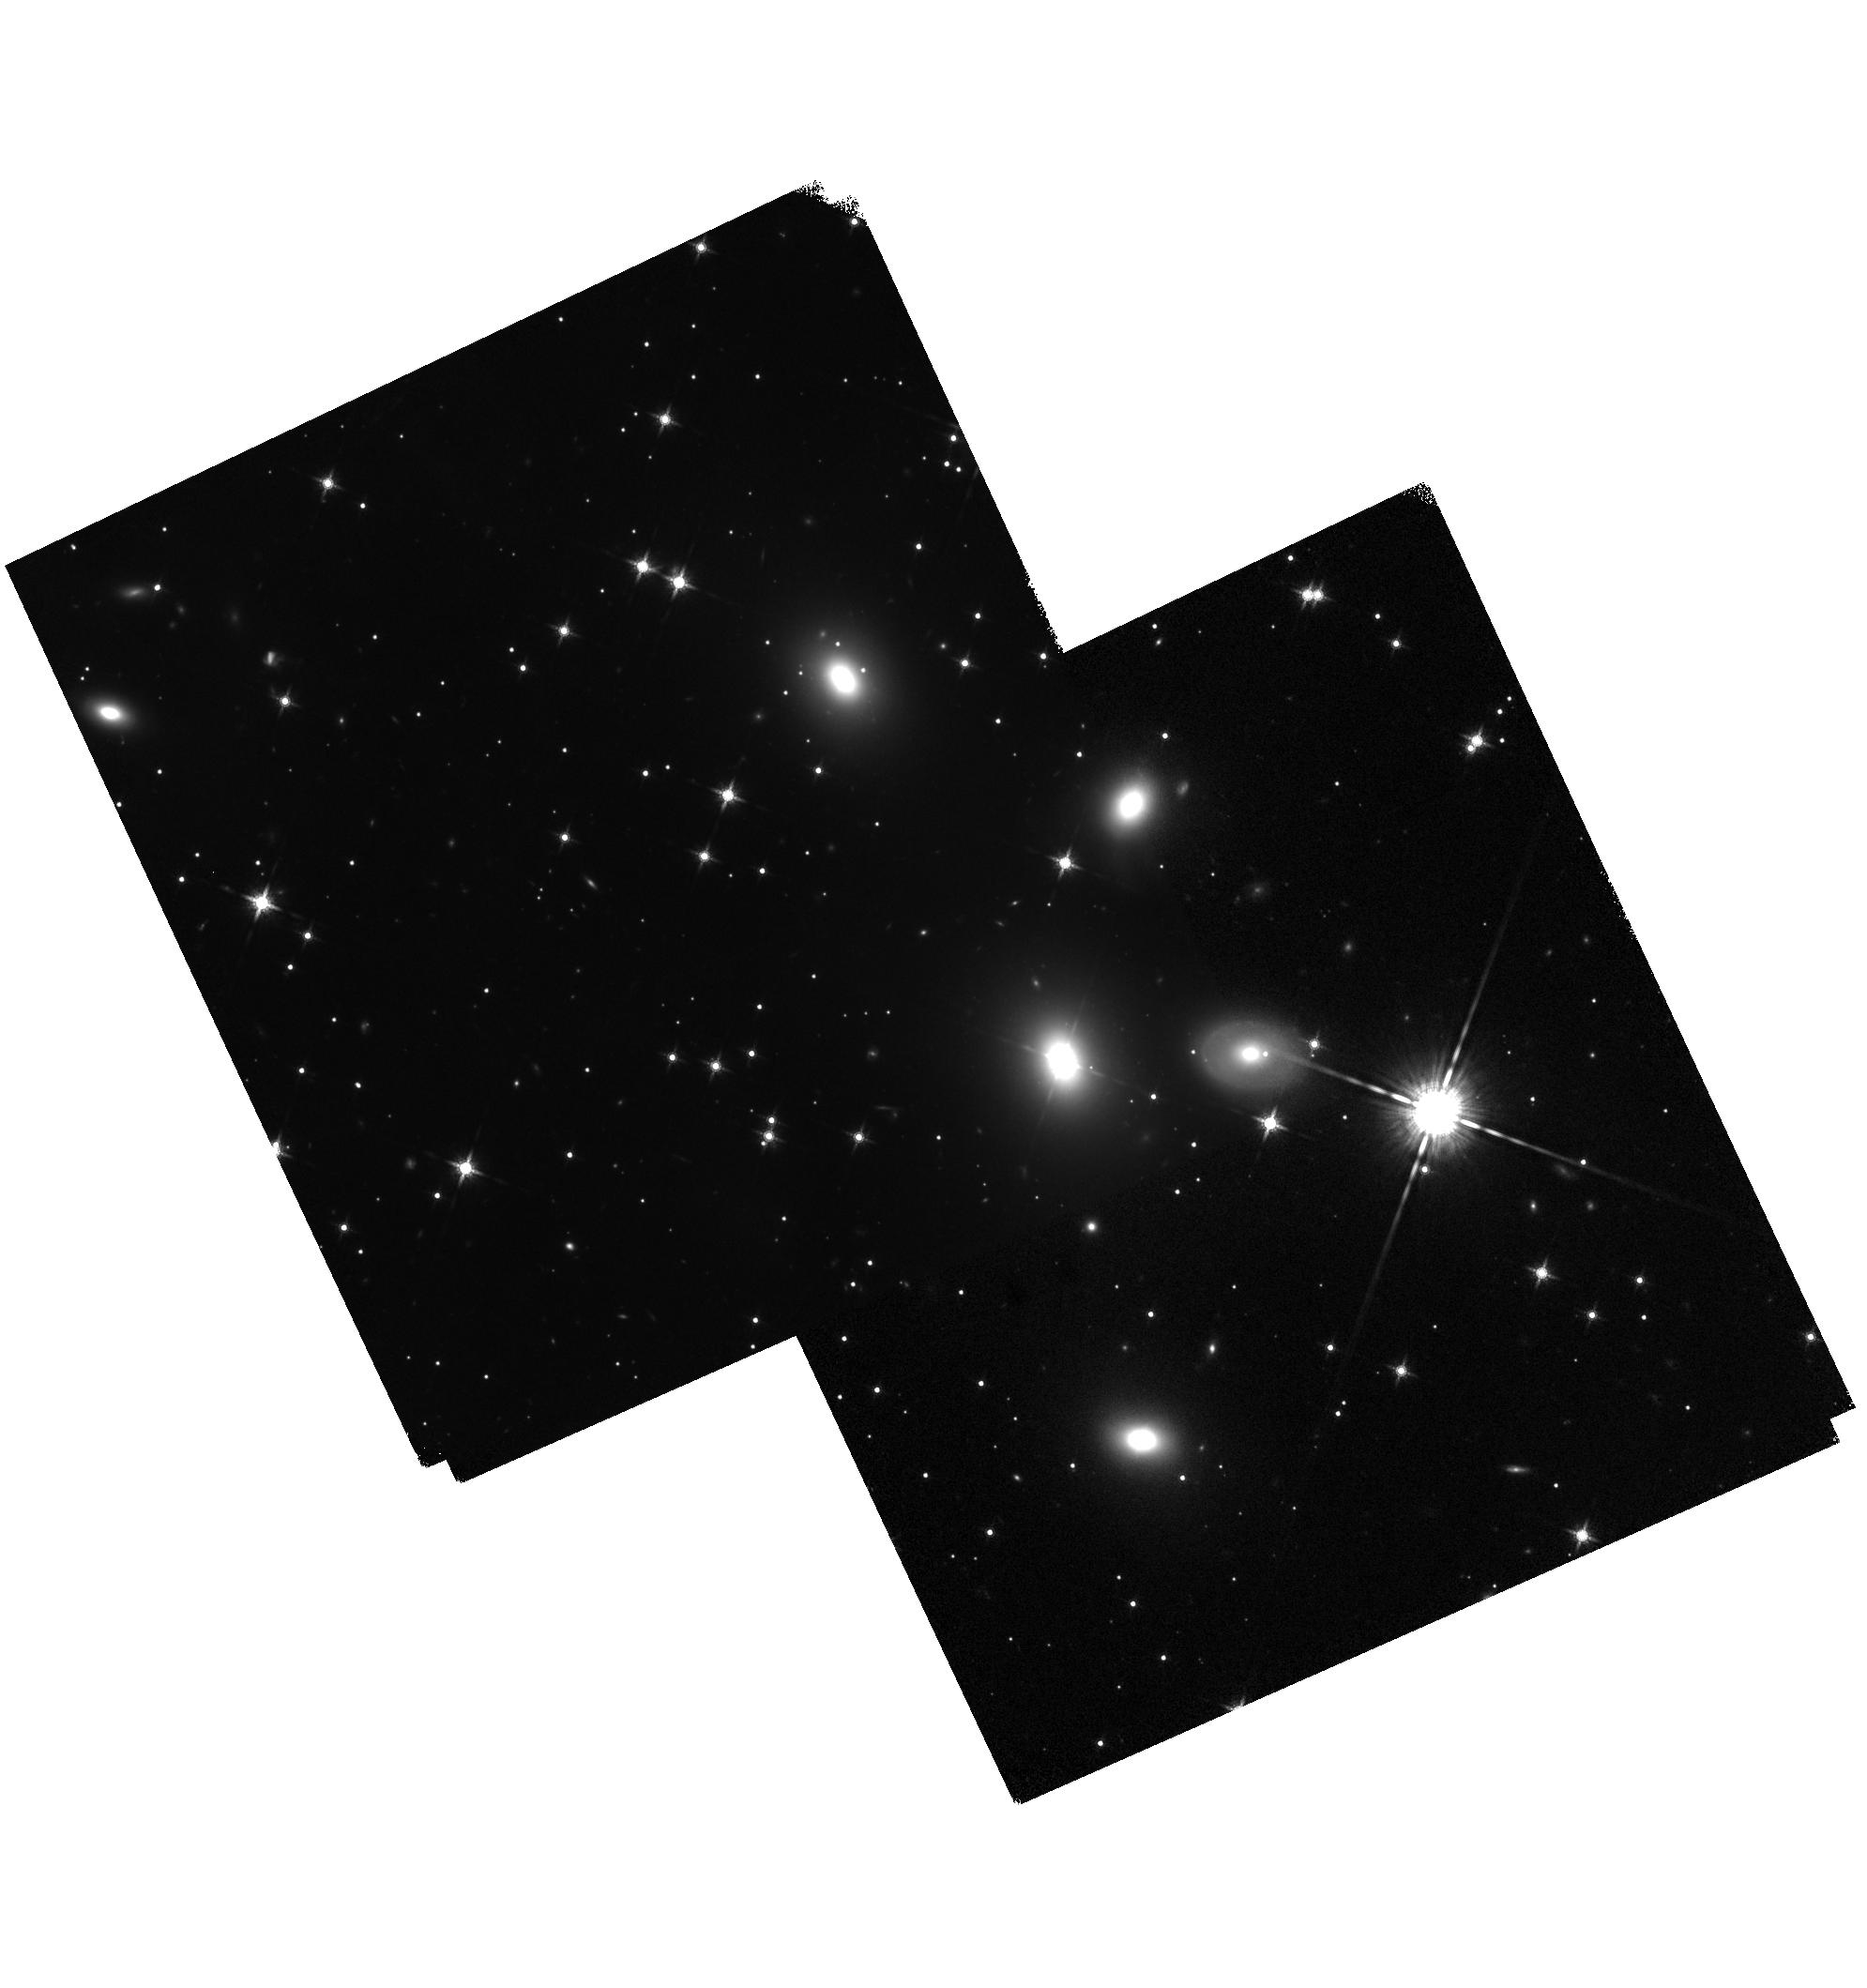
Target: 3C-111-POS3. Instrument: WFC3/IR. Filter: F160W. Exposure: 48 min. Observation ID: hst_14849_01_wfc3_ir_f160w_idcr01

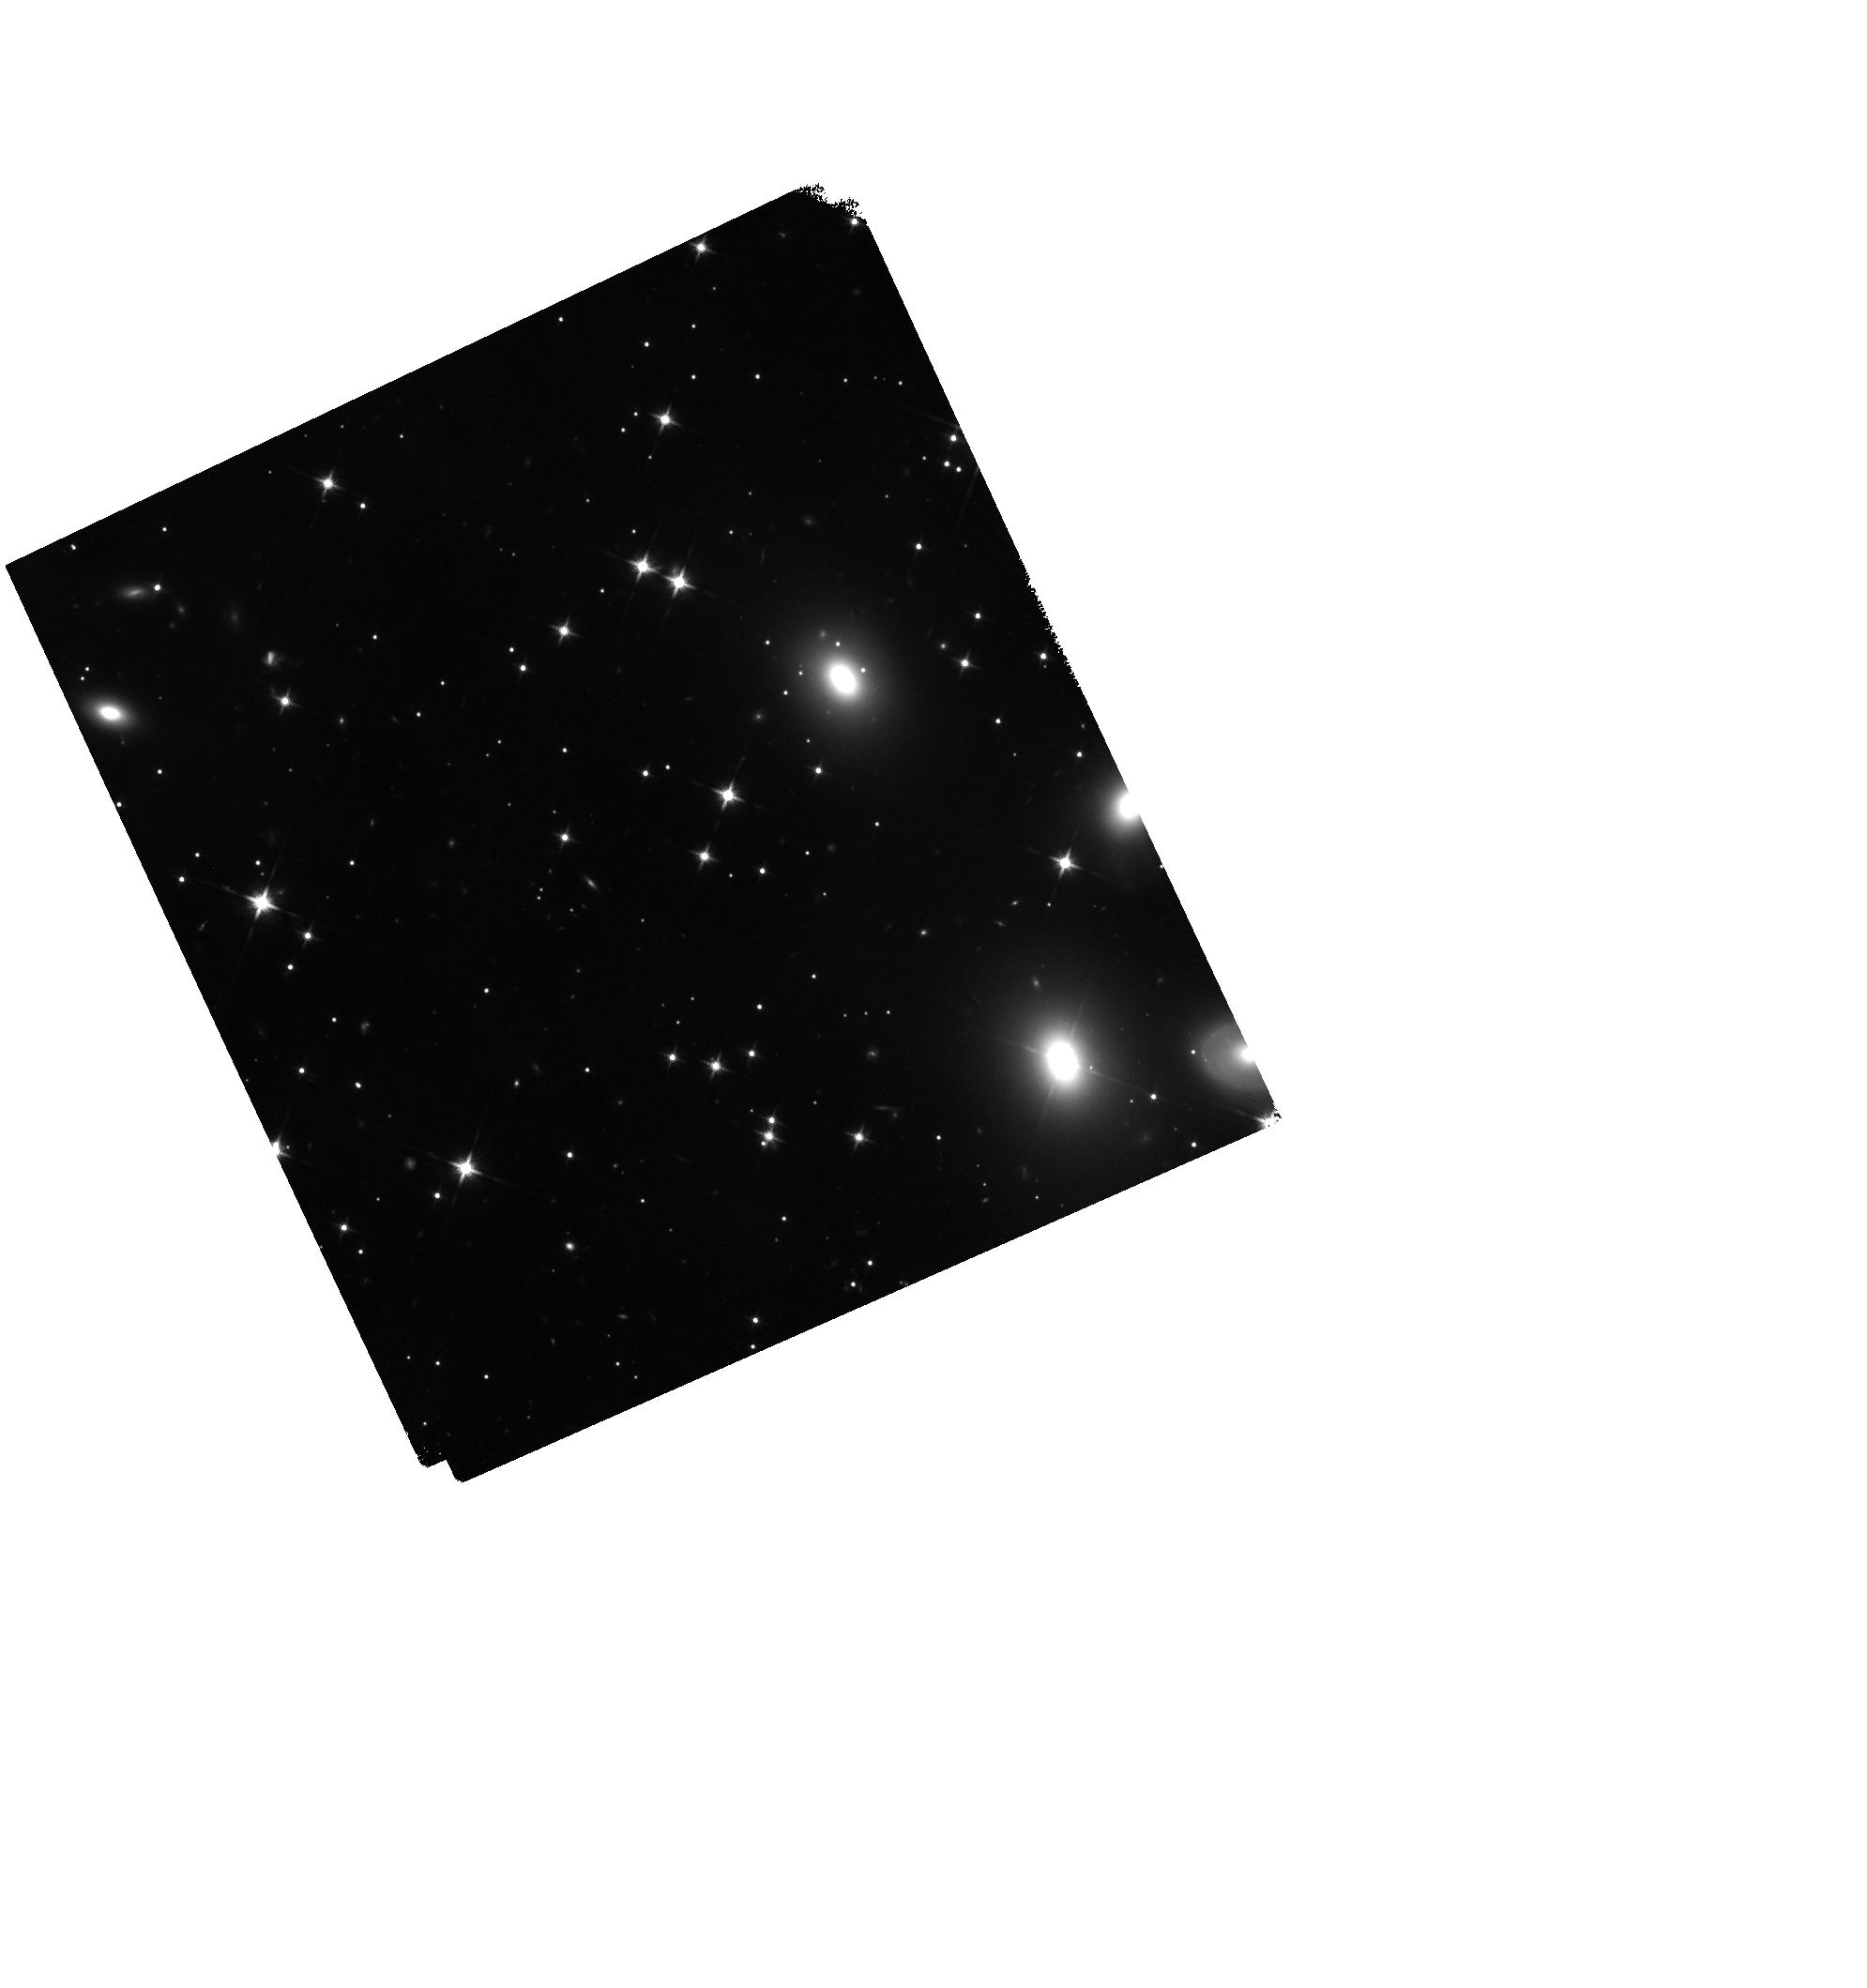
Target: 3C-111-NORTH. Instrument: WFC3/IR. Filter: F140W. Exposure: 40 min. Observation ID: hst_14849_01_wfc3_ir_f140w_idcr01

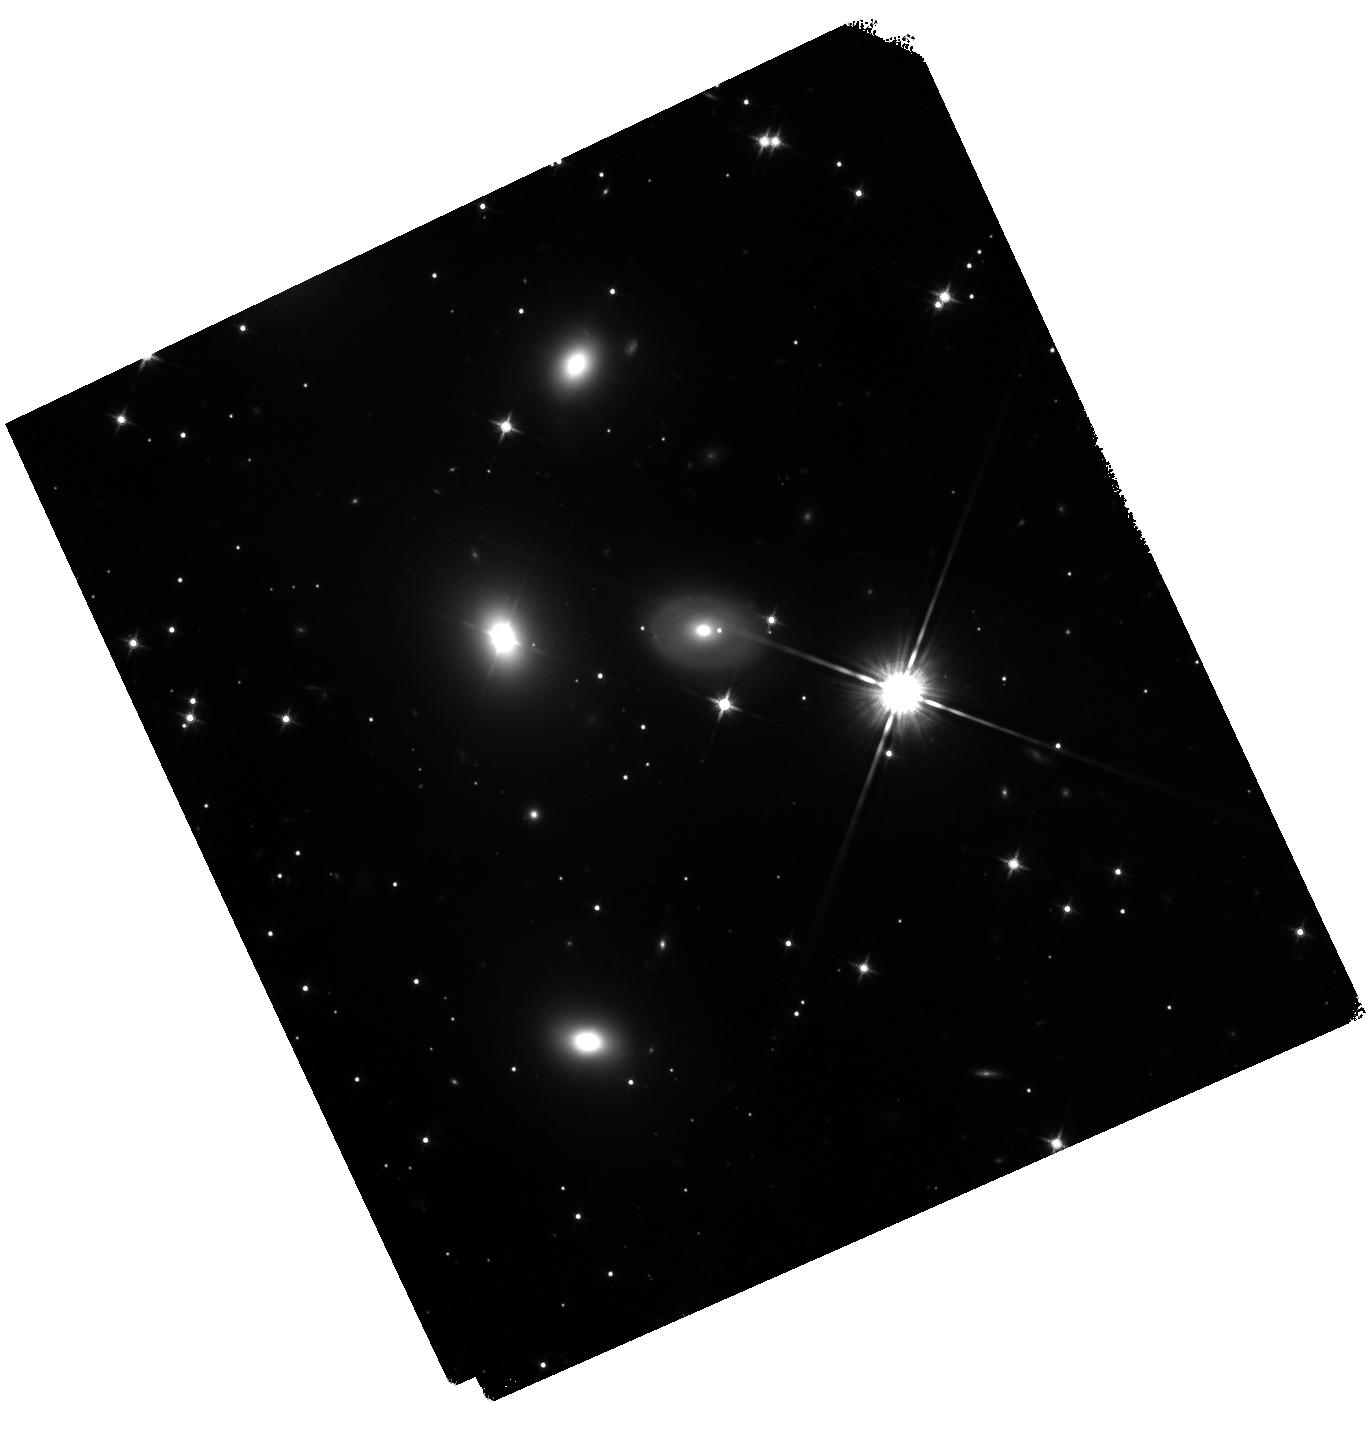
Target: 3C-111-SOUTH. Instrument: WFC3/IR. Filter: F140W. Exposure: 44 min. Observation ID: hst_14849_02_wfc3_ir_f140w_idcr02

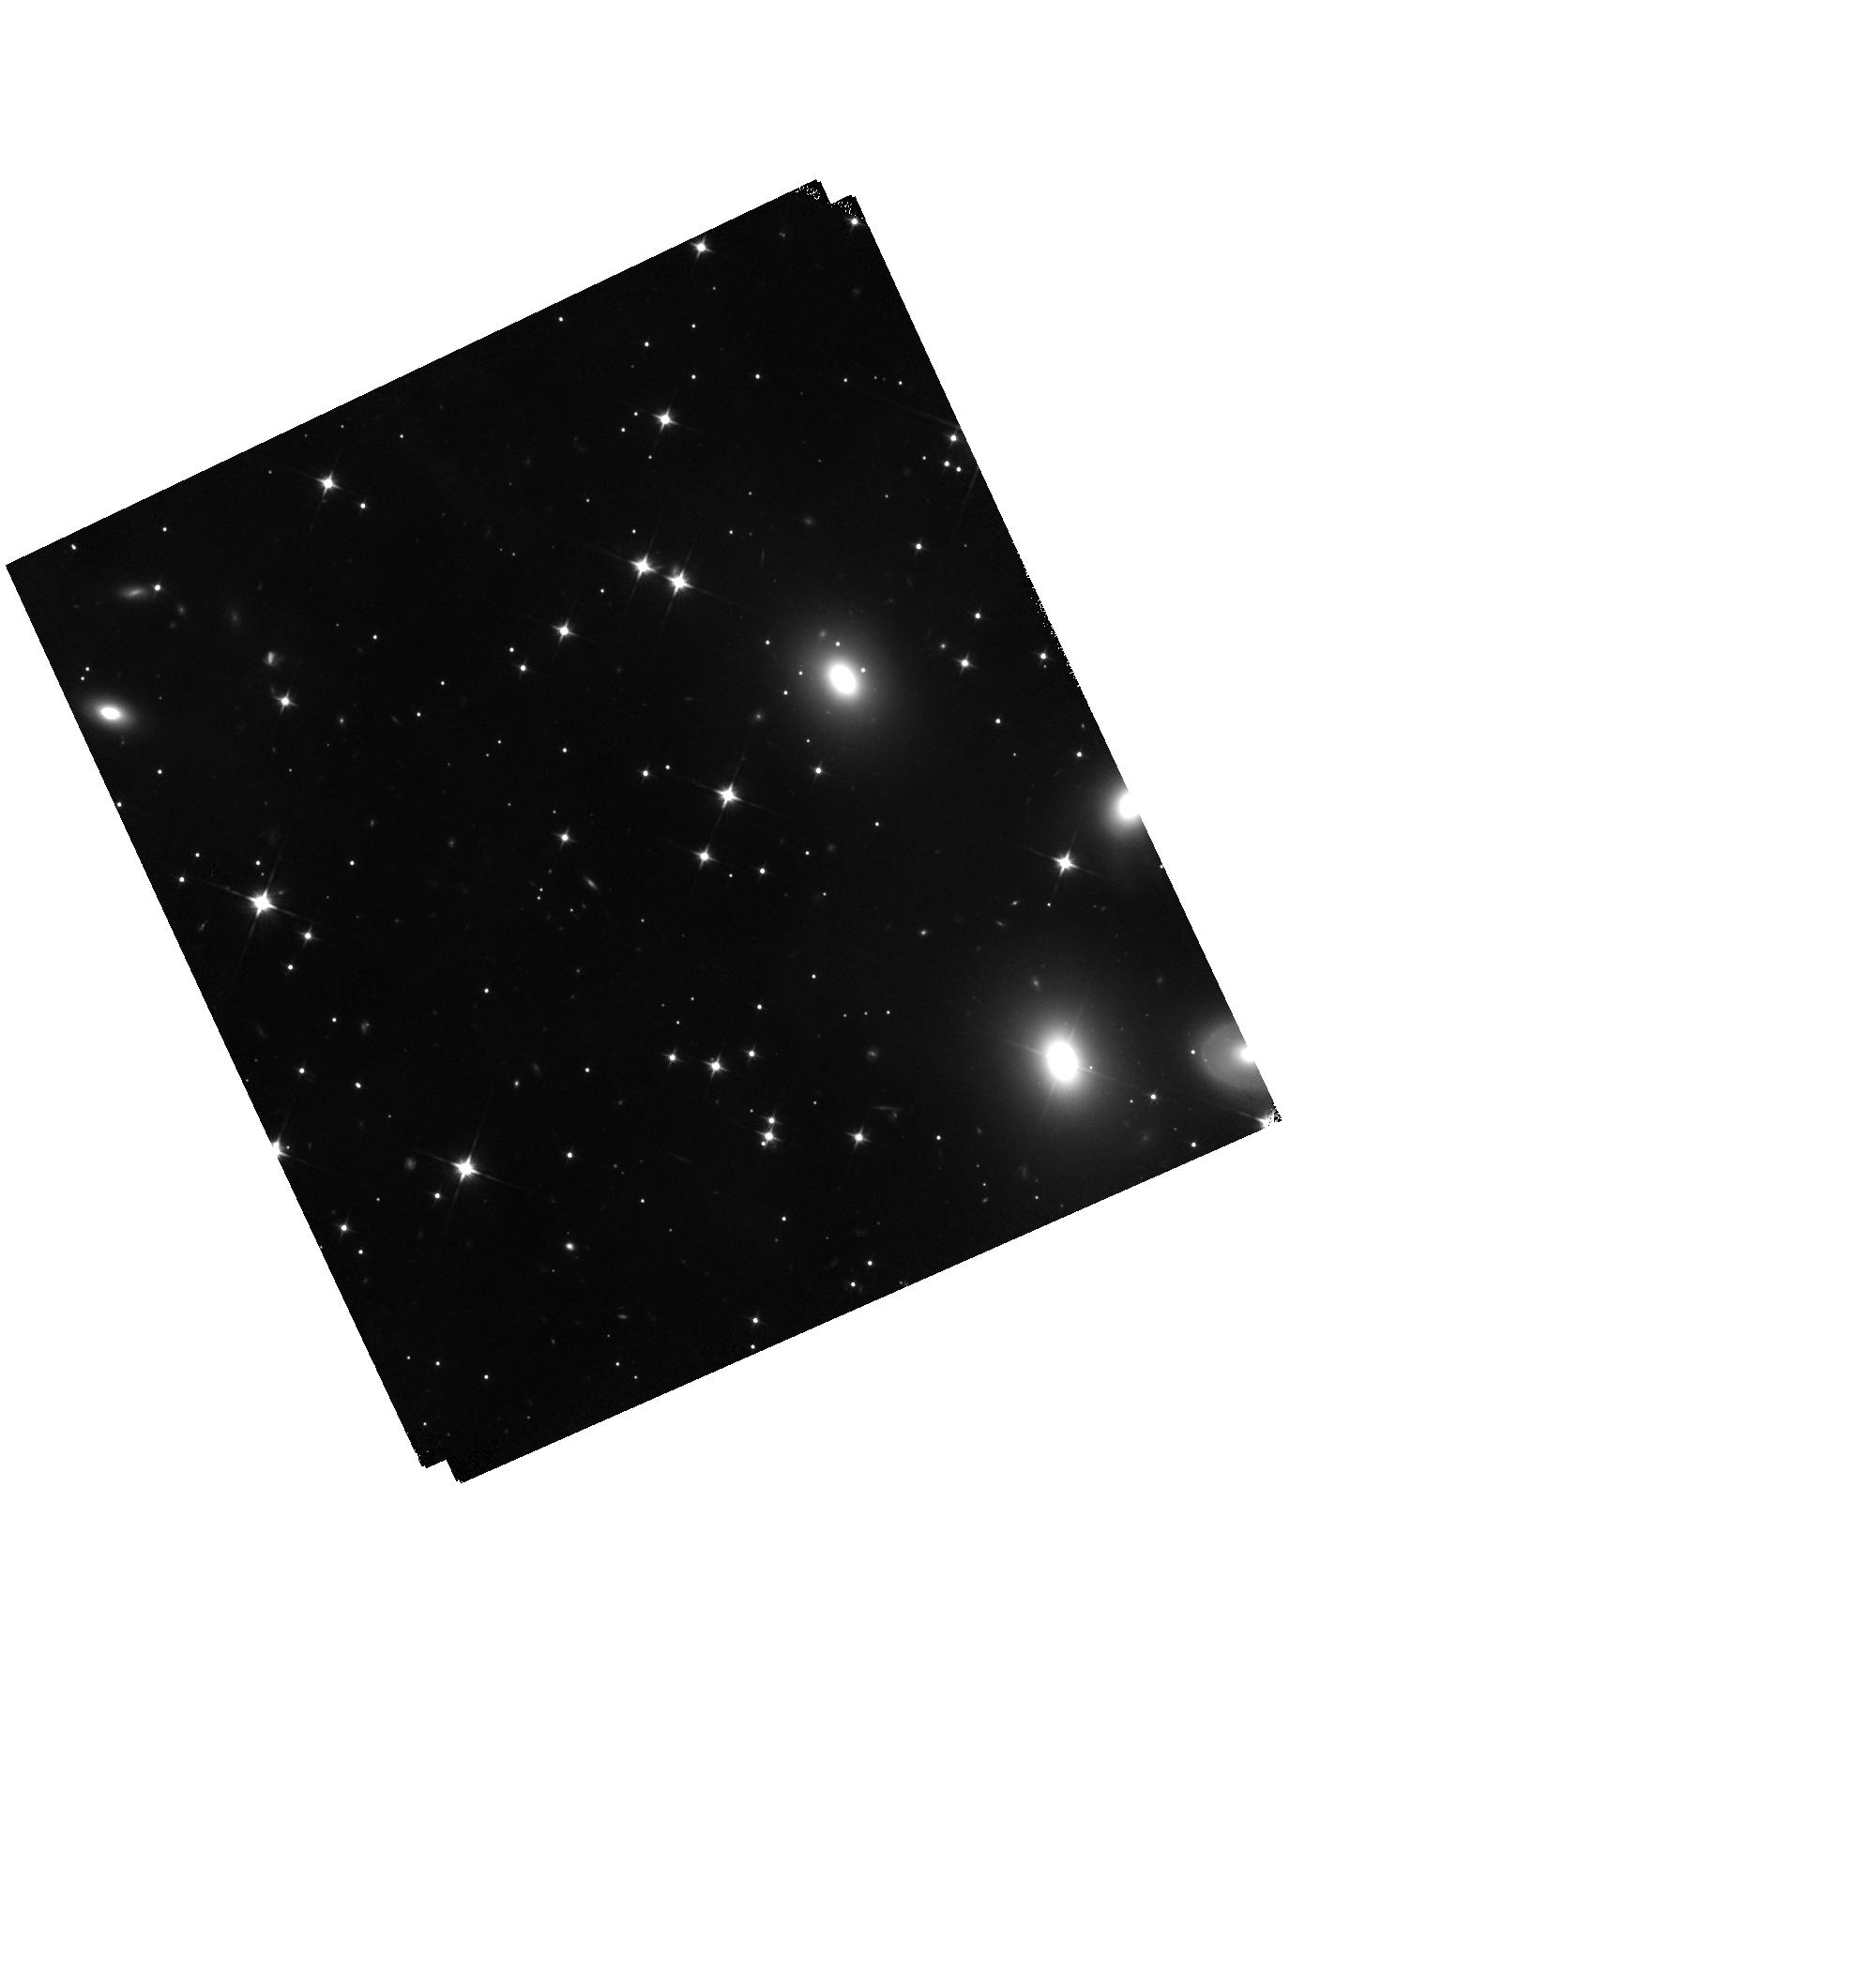
Target: 3C-111-NORTH. Instrument: WFC3/IR. Filter: F110W. Exposure: 44 min. Observation ID: hst_14849_01_wfc3_ir_f110w_idcr01

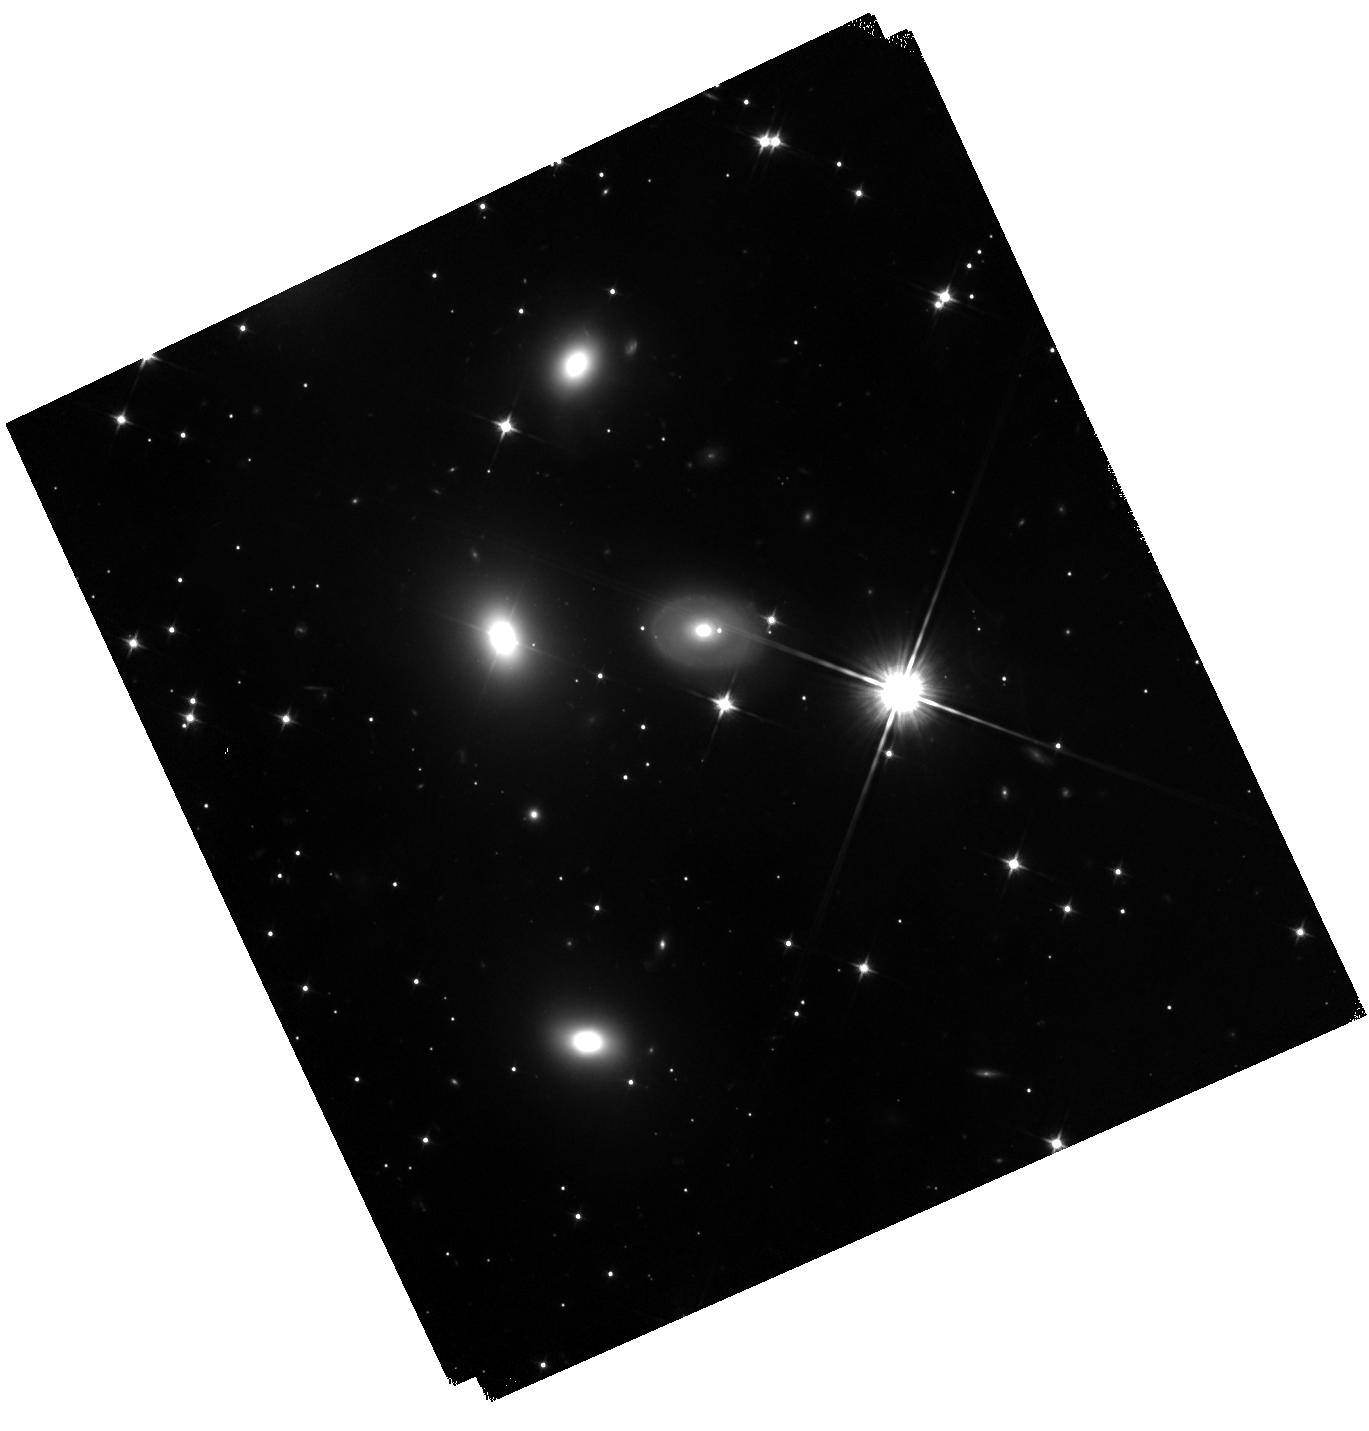
Target: 3C-111-SOUTH. Instrument: WFC3/IR. Filter: F110W. Exposure: 47 min. Observation ID: hst_14849_02_wfc3_ir_f110w_idcr02

The 3C111 Jet: X-ray Variability, Spectrum & Broadband SED (PI: Perlman, Eric S.)

The discovery of X-ray emission from AGN jets is a touchstone of the Chandra mission. Their X-ray emission processes have become the source of much debate, with implications for both jet physics and cluster feedback models. 3C111 has an extraordinary 2-arcminute long jet that is seen in X-ray, near-IR and radio. At least 8 knots, plus both approaching and receding hotspots and lobes, are seen in the Chandra image. We request additional Chandra, HST and NuSTAR observations, to follow up on possible evidence of variability in two knots, pin down the knots' X-ray spectrum and SED, detect the jet above 10 keV, and study the morphology and X-ray spectrum of the extended lobes. These observations will place the tightest constraints yet on the physics of this fascinating system.